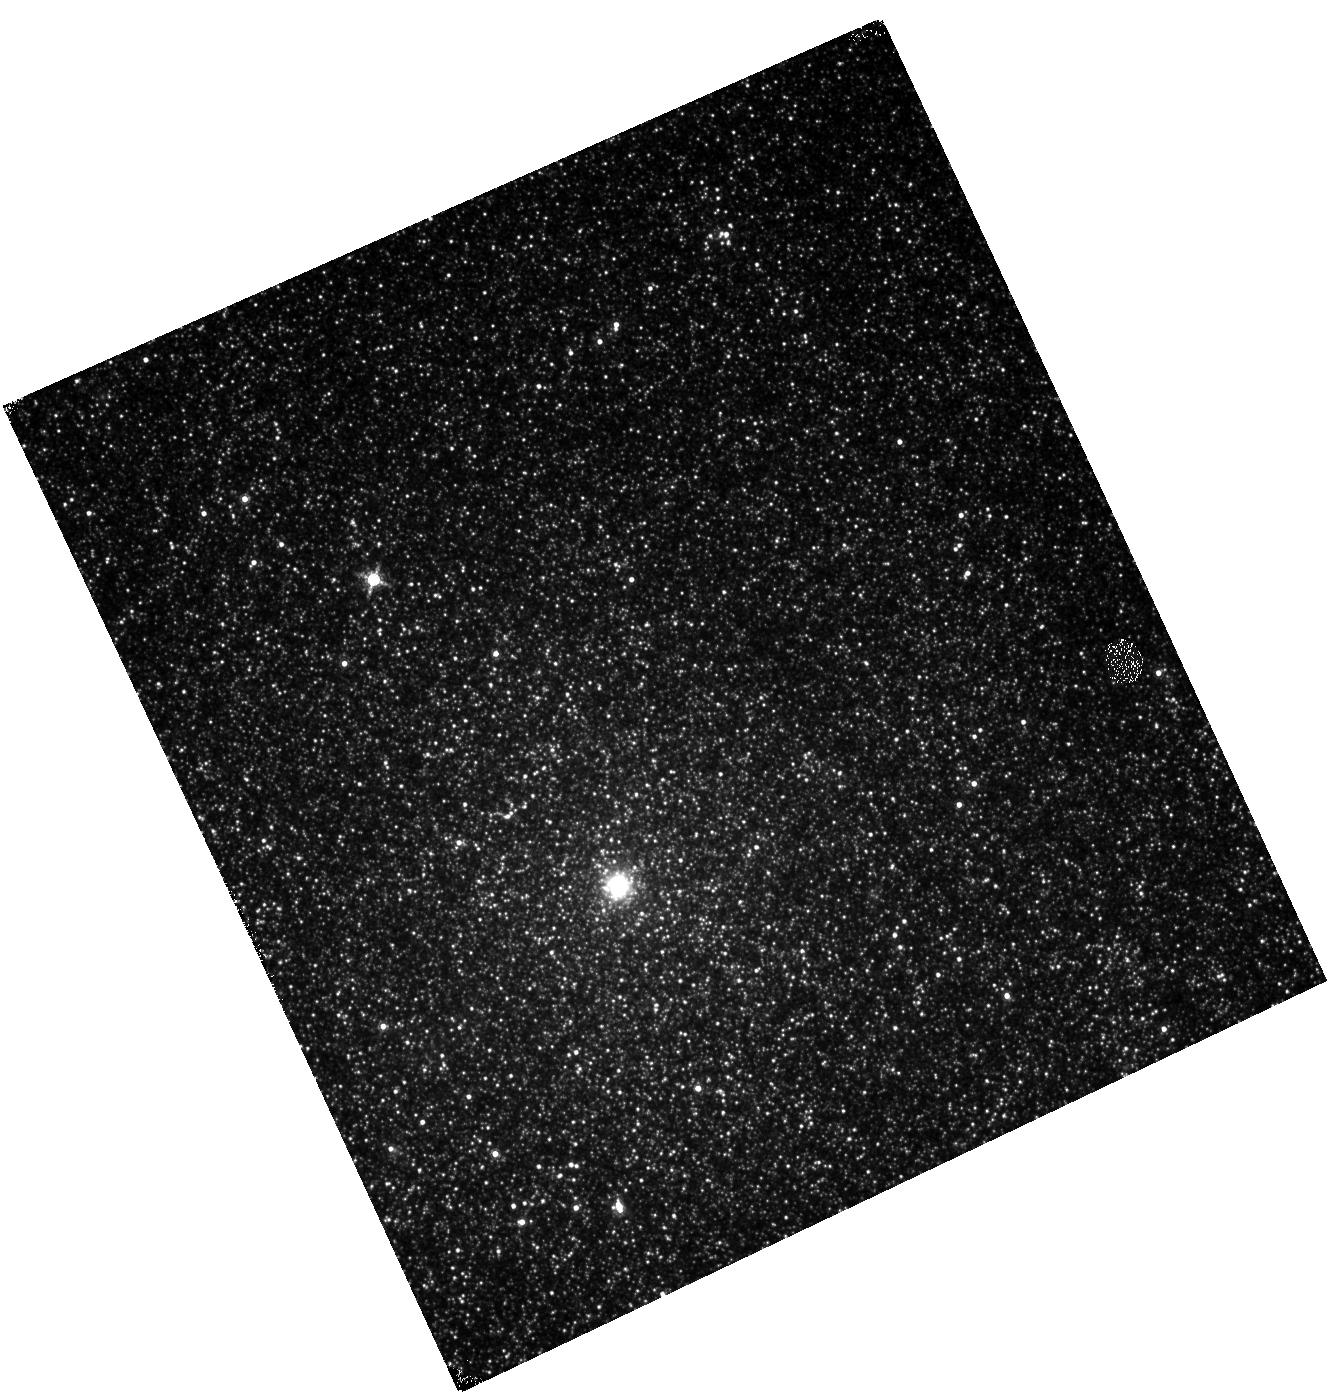
Target: M33-04
Instrument: WFC3/IR
Filter: F153M
Exposure: 14 min
Observation ID: hst_15932_30_wfc3_ir_f153m_ie0x30

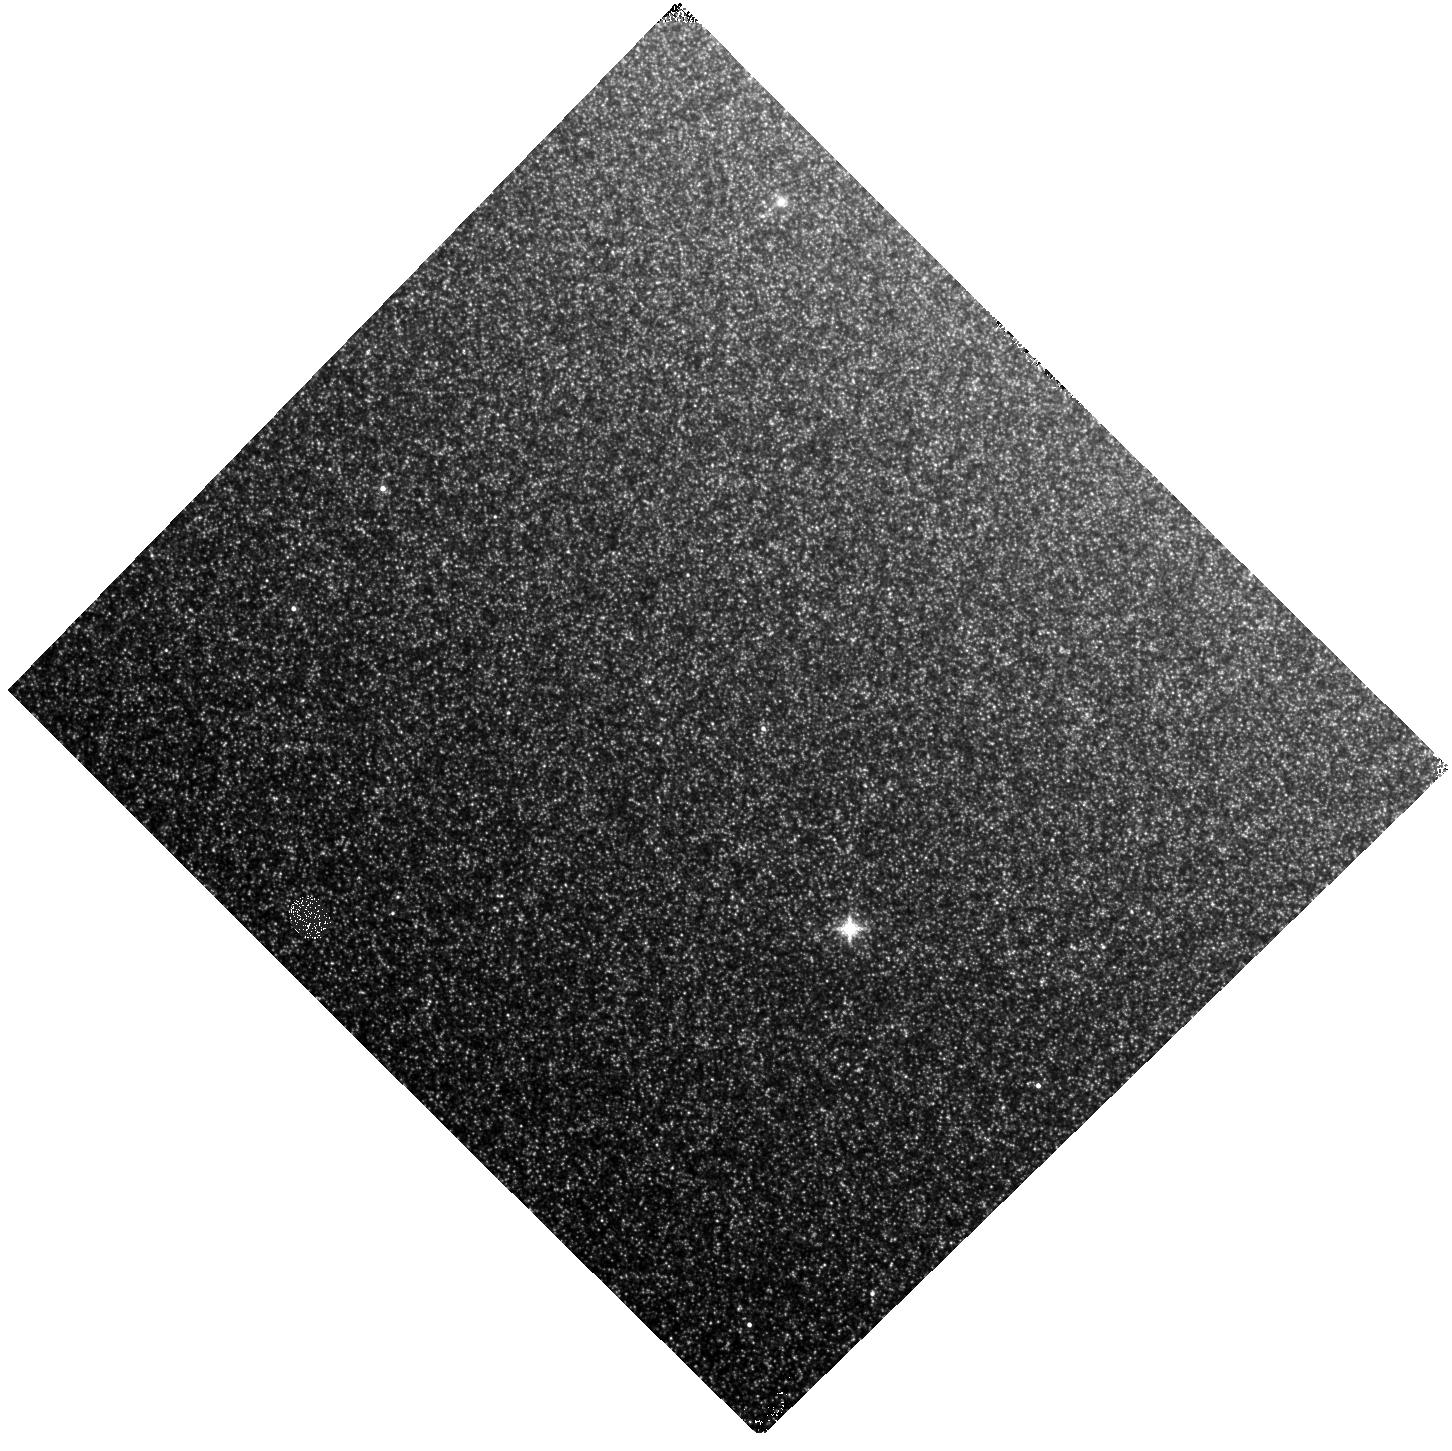
Target: M31-39
Instrument: WFC3/IR
Filter: F139M
Exposure: 14 min
Observation ID: hst_15932_72_wfc3_ir_f139m_ie0x72

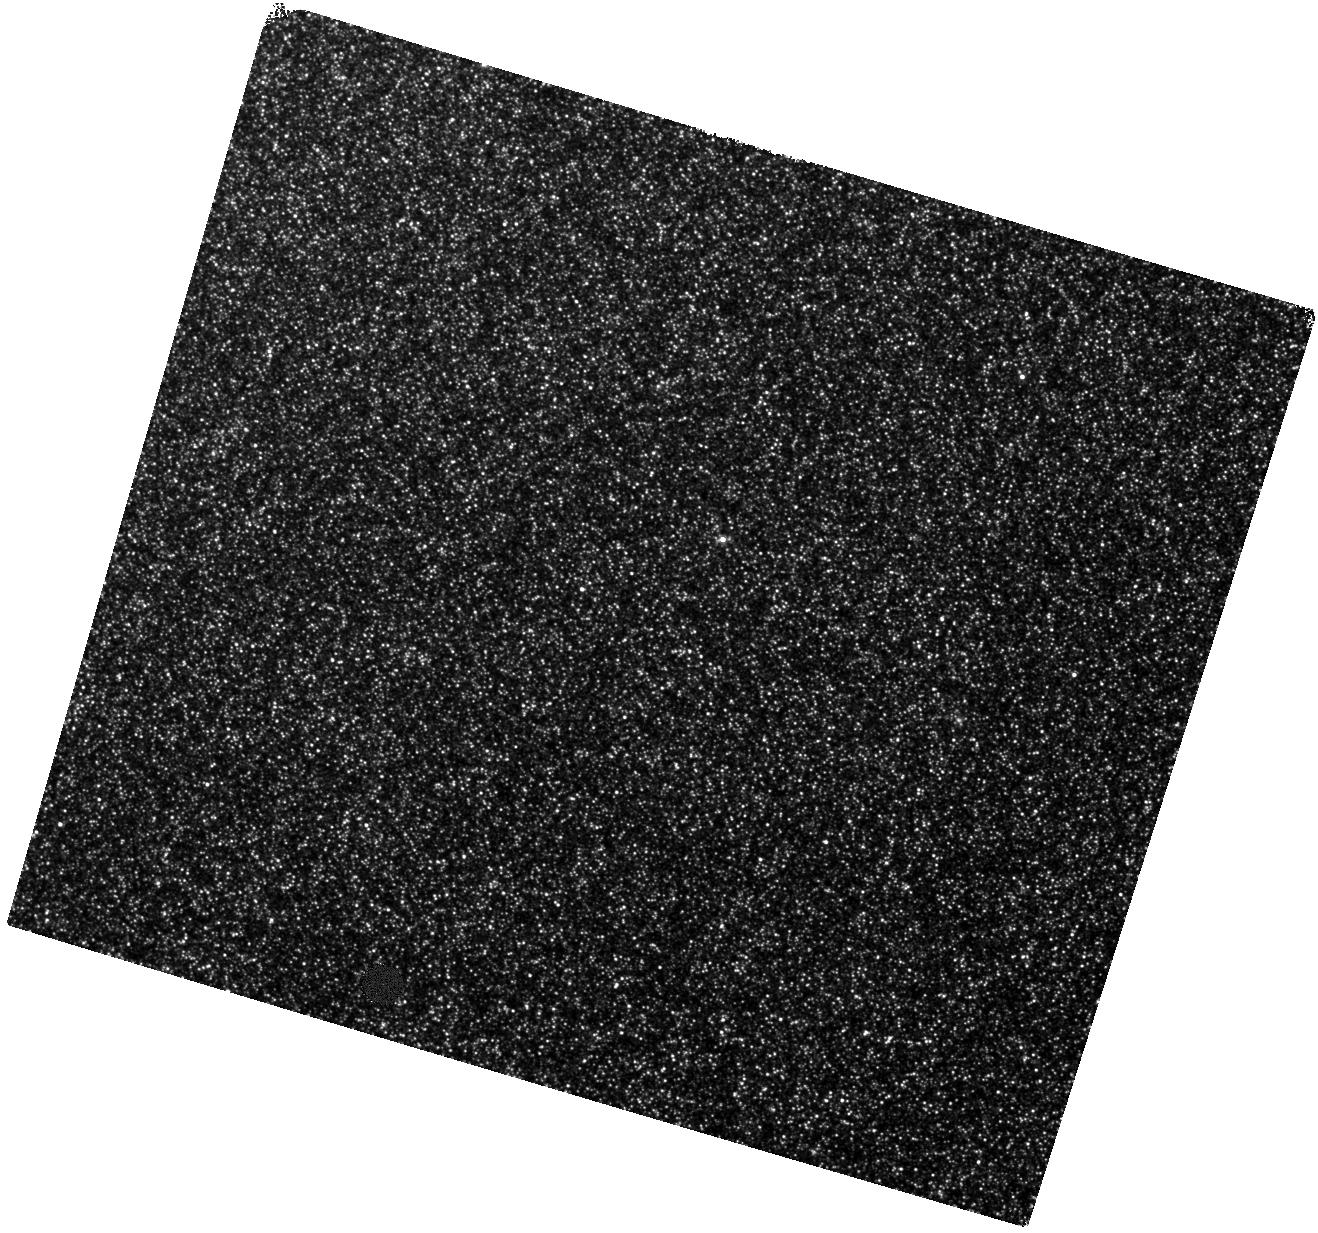
Target: M31-45
Instrument: WFC3/IR
Filter: F127M
Exposure: 14 min
Observation ID: hst_15932_25_wfc3_ir_f127m_ie0x25

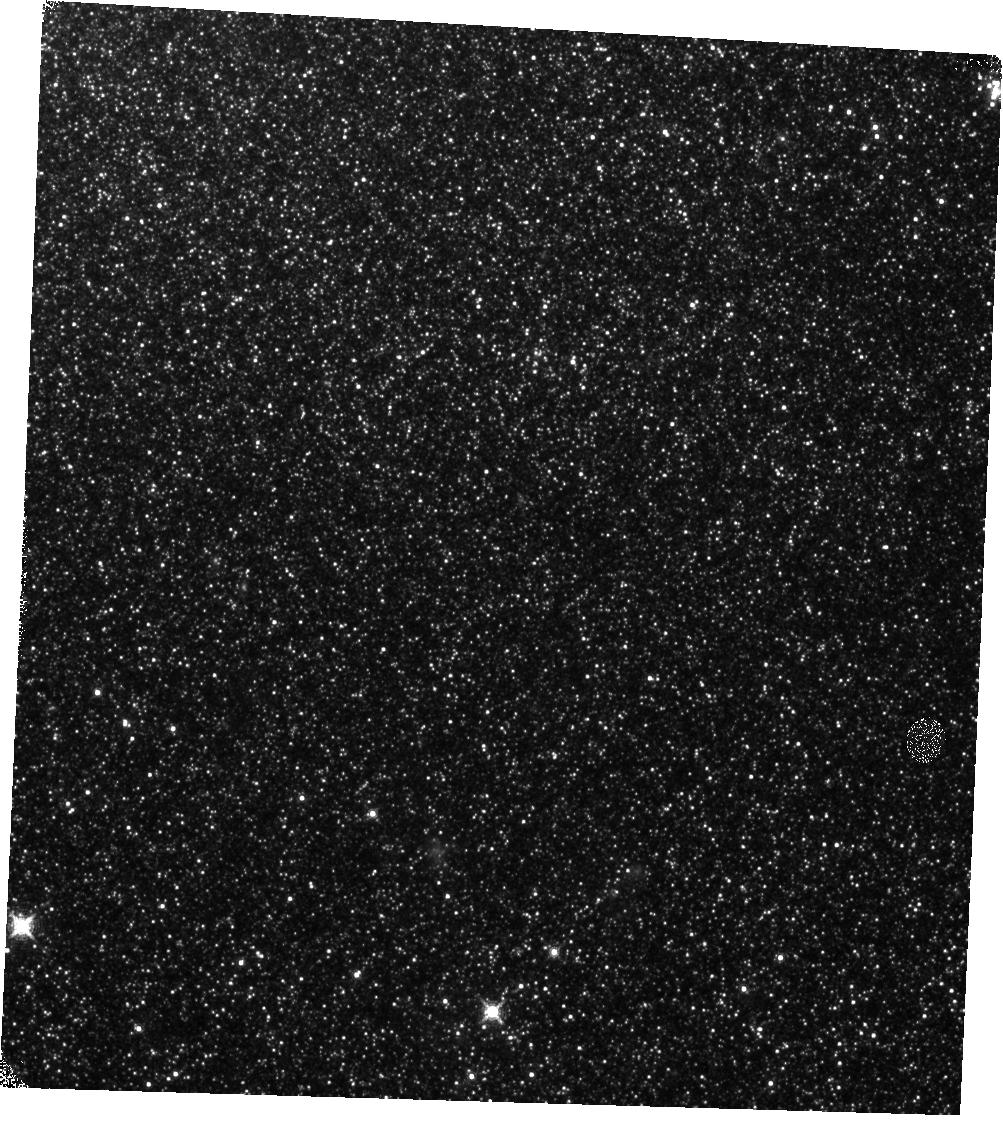
Target: M33-03
Instrument: WFC3/IR
Filter: F139M
Exposure: 13 min
Observation ID: hst_15932_29_wfc3_ir_f139m_ie0x29

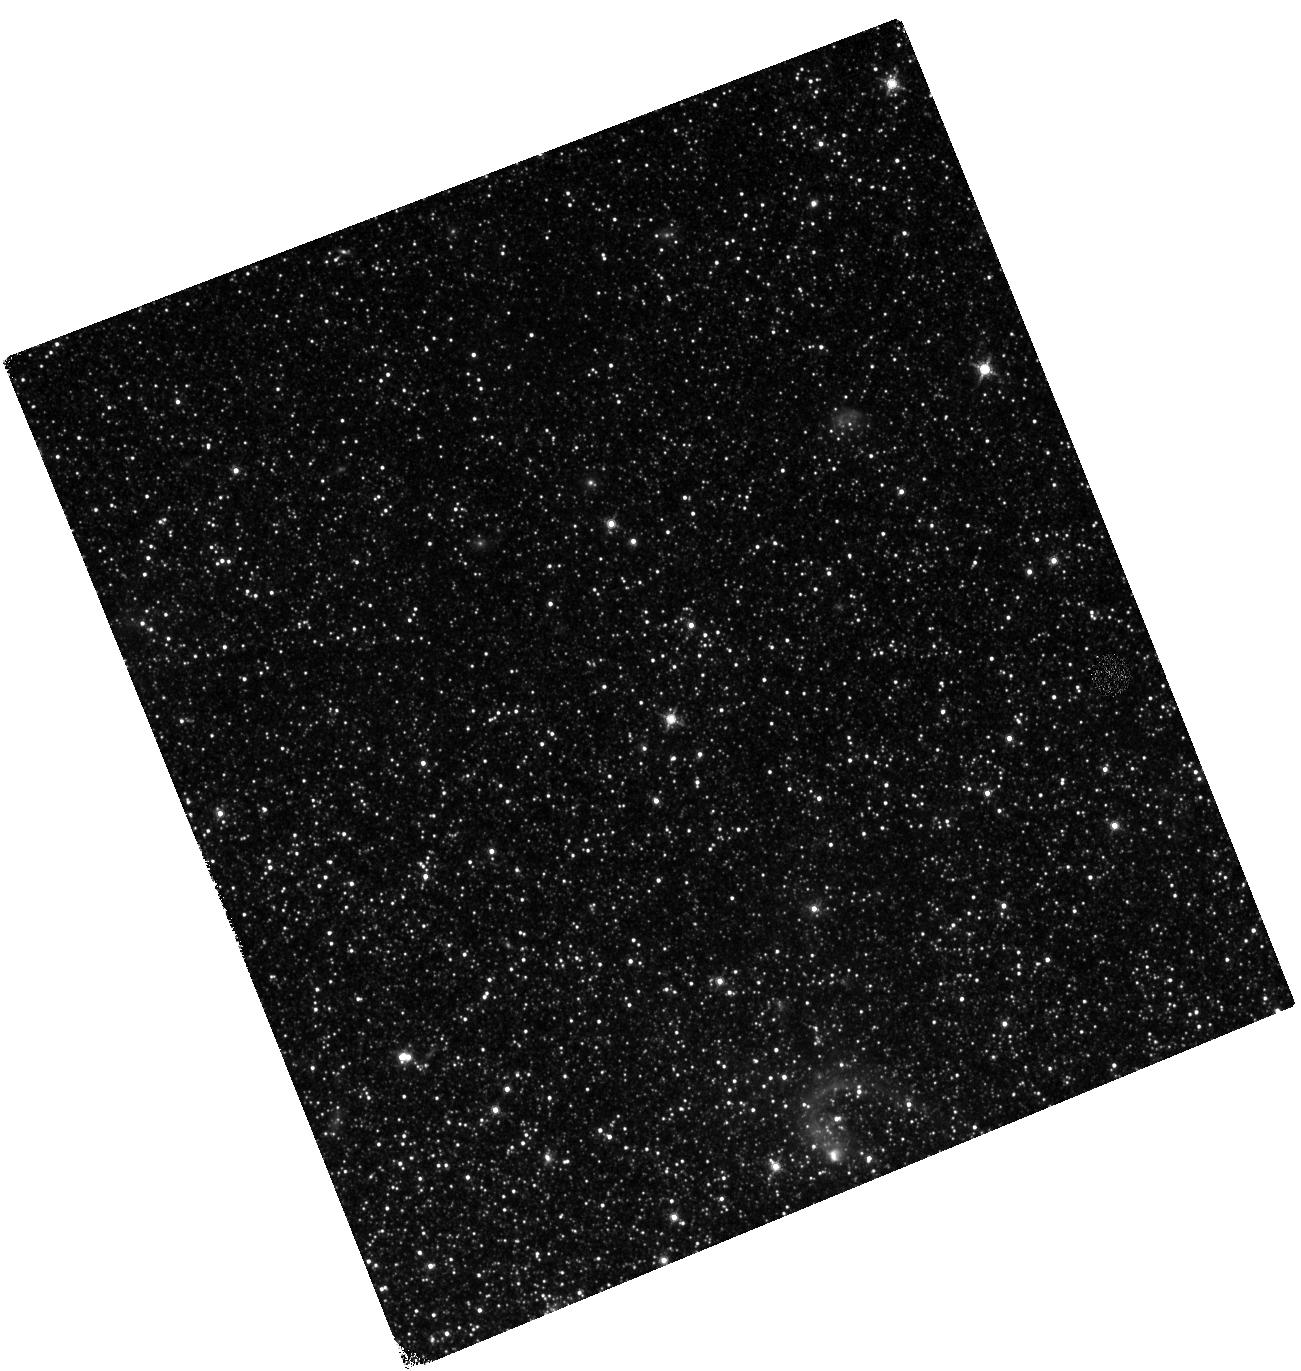
Target: M33-07
Instrument: WFC3/IR
Filter: F127M
Exposure: 14 min
Observation ID: hst_15932_33_wfc3_ir_f127m_ie0x33

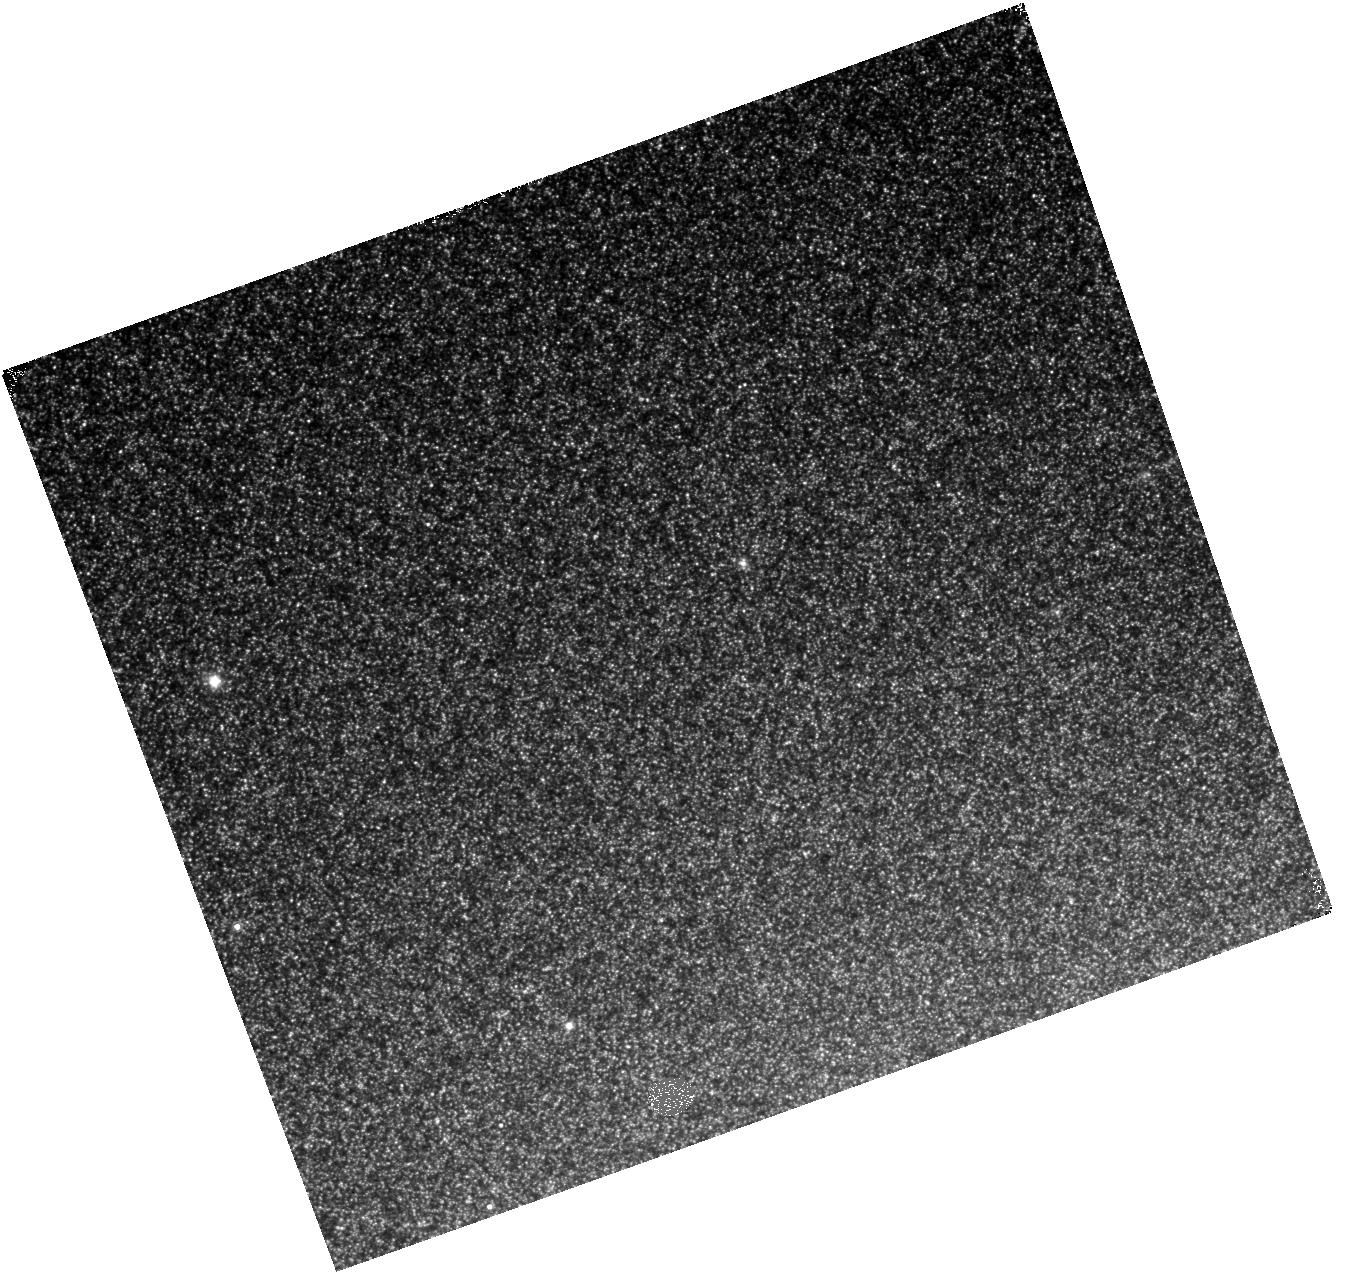
Target: M31-35
Instrument: WFC3/IR
Filter: F153M
Exposure: 14 min
Observation ID: hst_15932_15_wfc3_ir_f153m_ie0x15

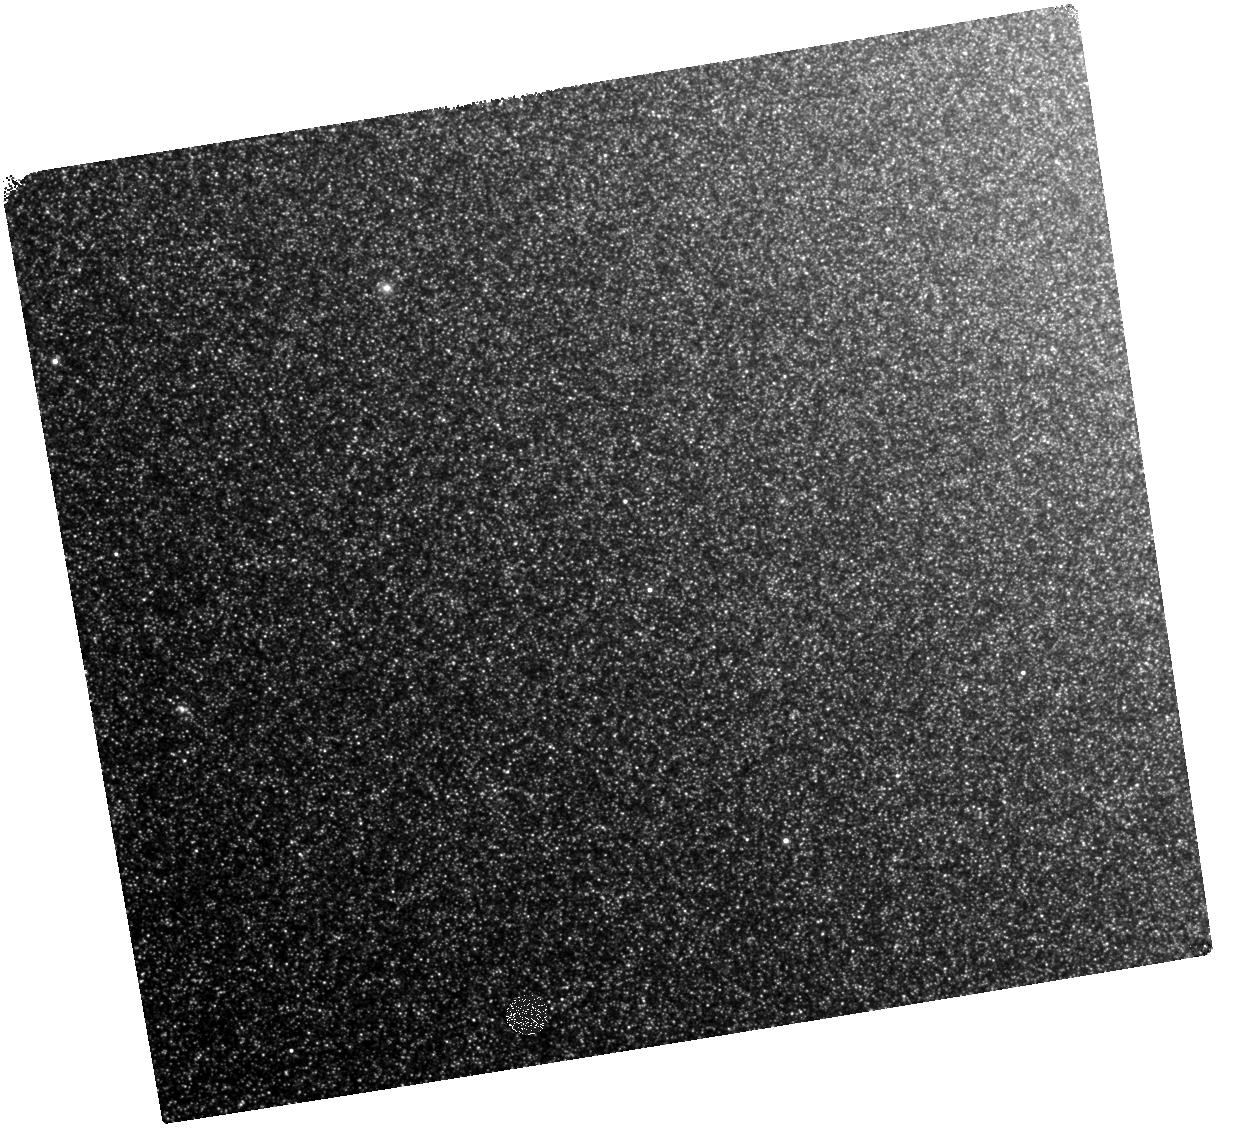
Target: M31-38
Instrument: WFC3/IR
Filter: F127M
Exposure: 14 min
Observation ID: hst_15932_18_wfc3_ir_f127m_ie0x18

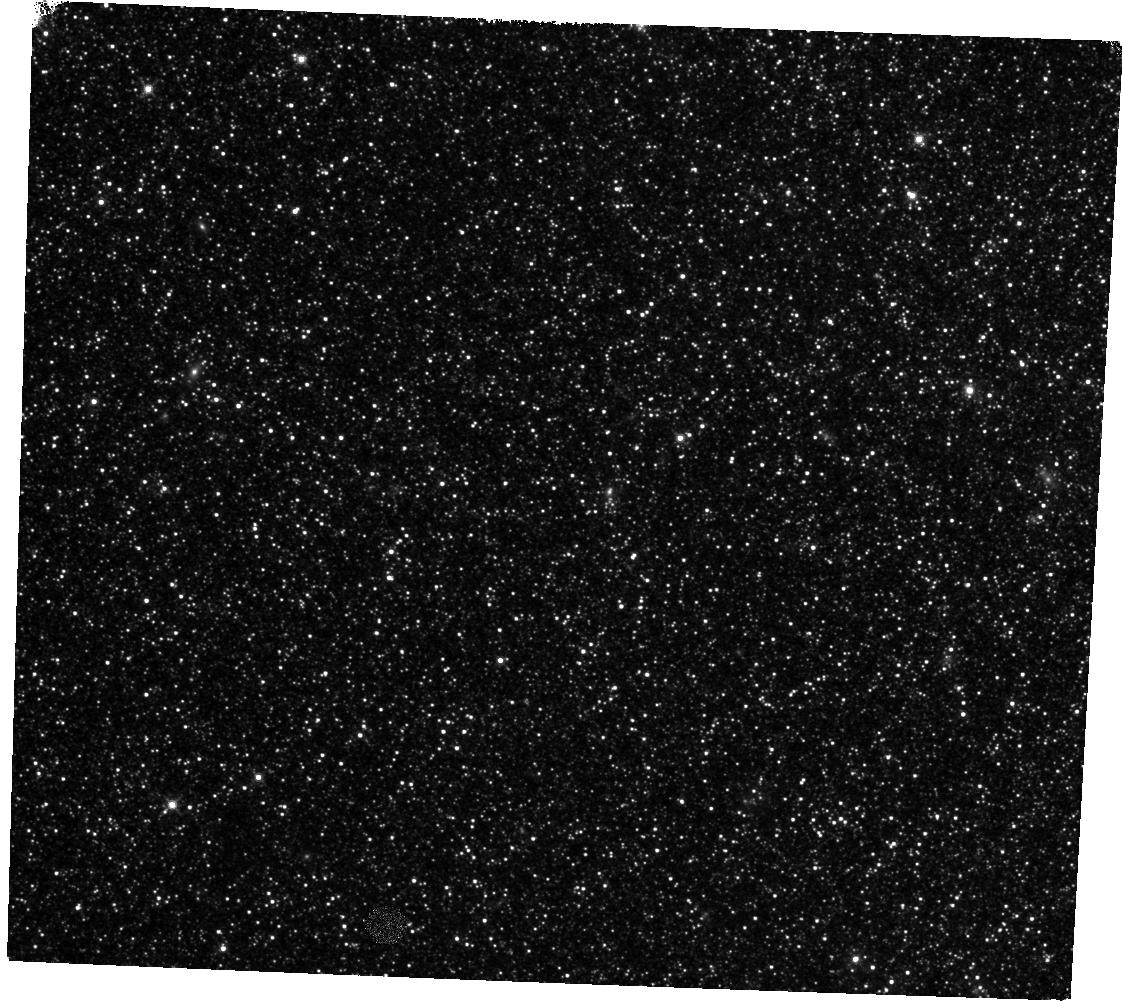
Target: M33-06
Instrument: WFC3/IR
Filter: F127M
Exposure: 14 min
Observation ID: hst_15932_32_wfc3_ir_f127m_ie0x32

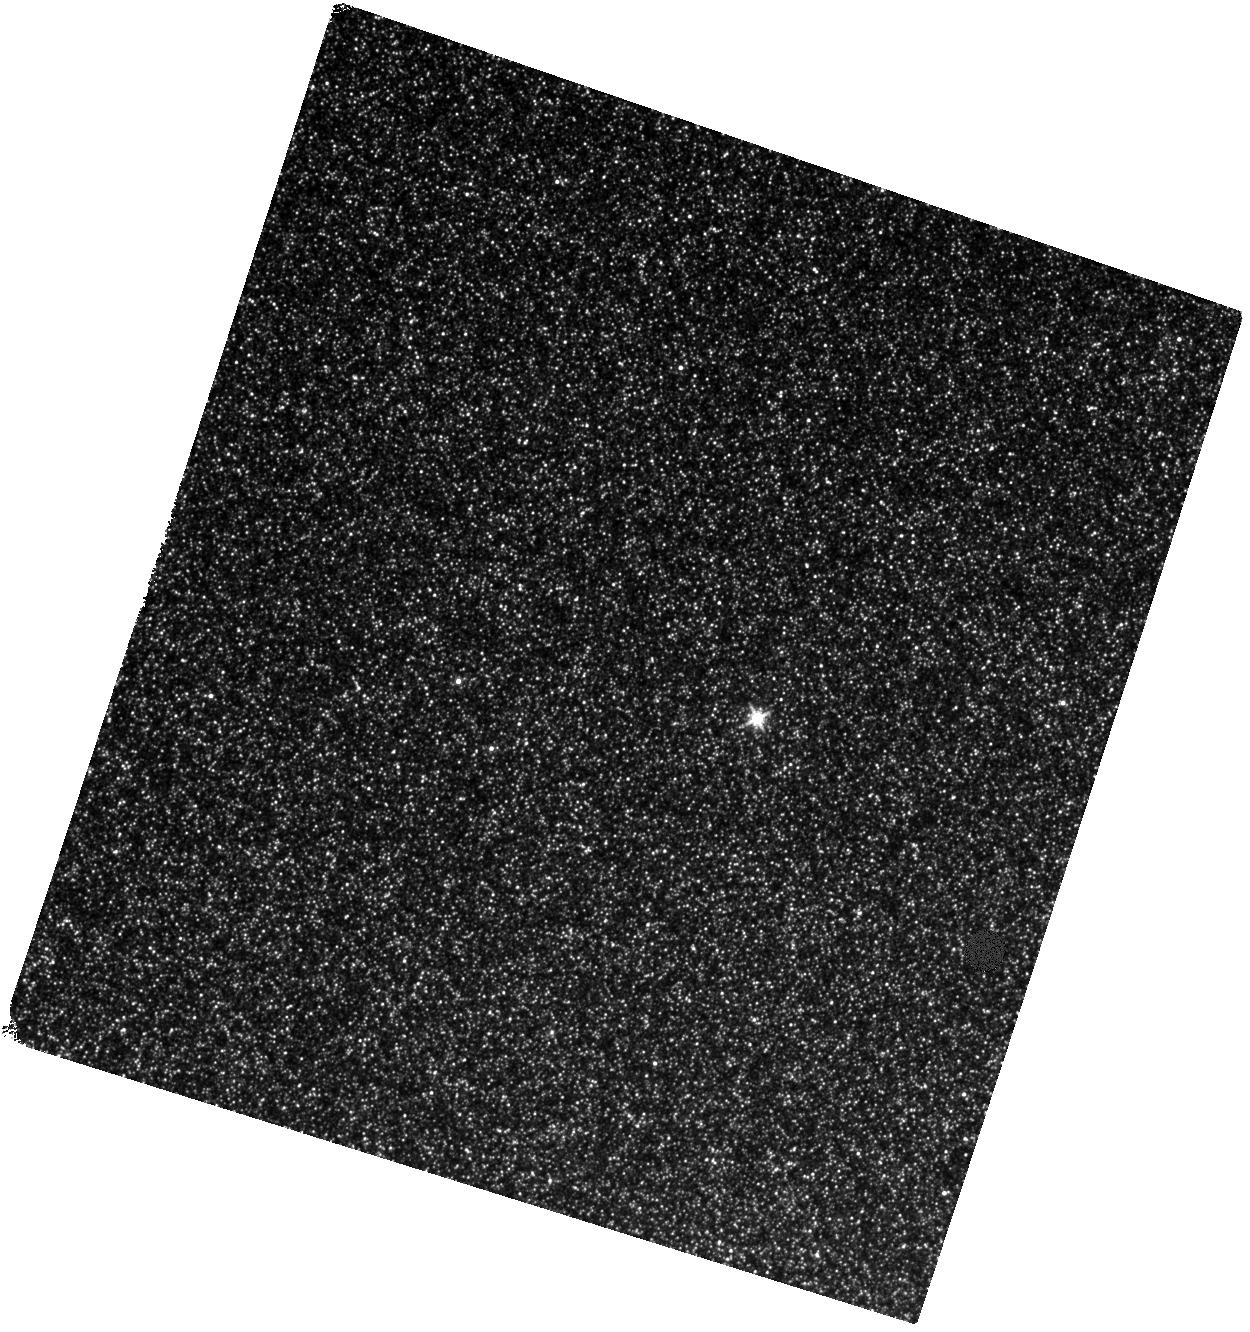
Target: M31-32
Instrument: WFC3/IR
Filter: F127M
Exposure: 14 min
Observation ID: hst_15932_12_wfc3_ir_f127m_ie0x12

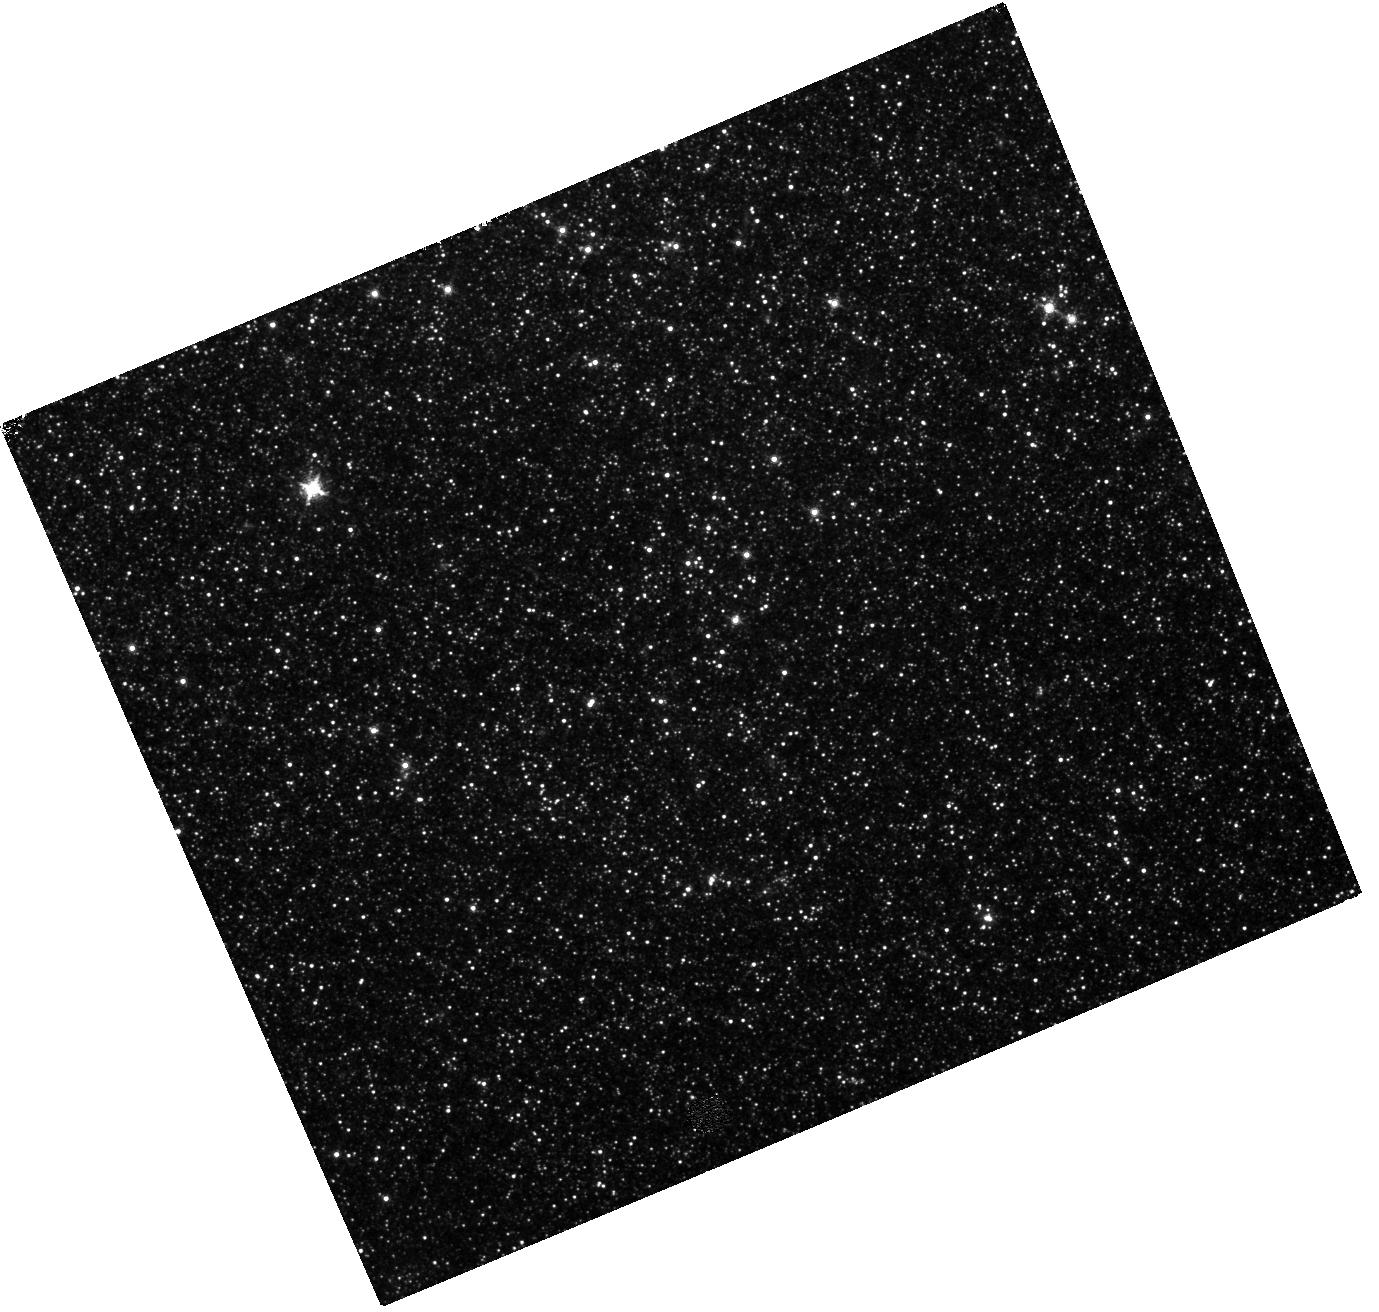
Target: M33-02
Instrument: WFC3/IR
Filter: F127M
Exposure: 14 min
Observation ID: hst_15932_28_wfc3_ir_f127m_ie0x28

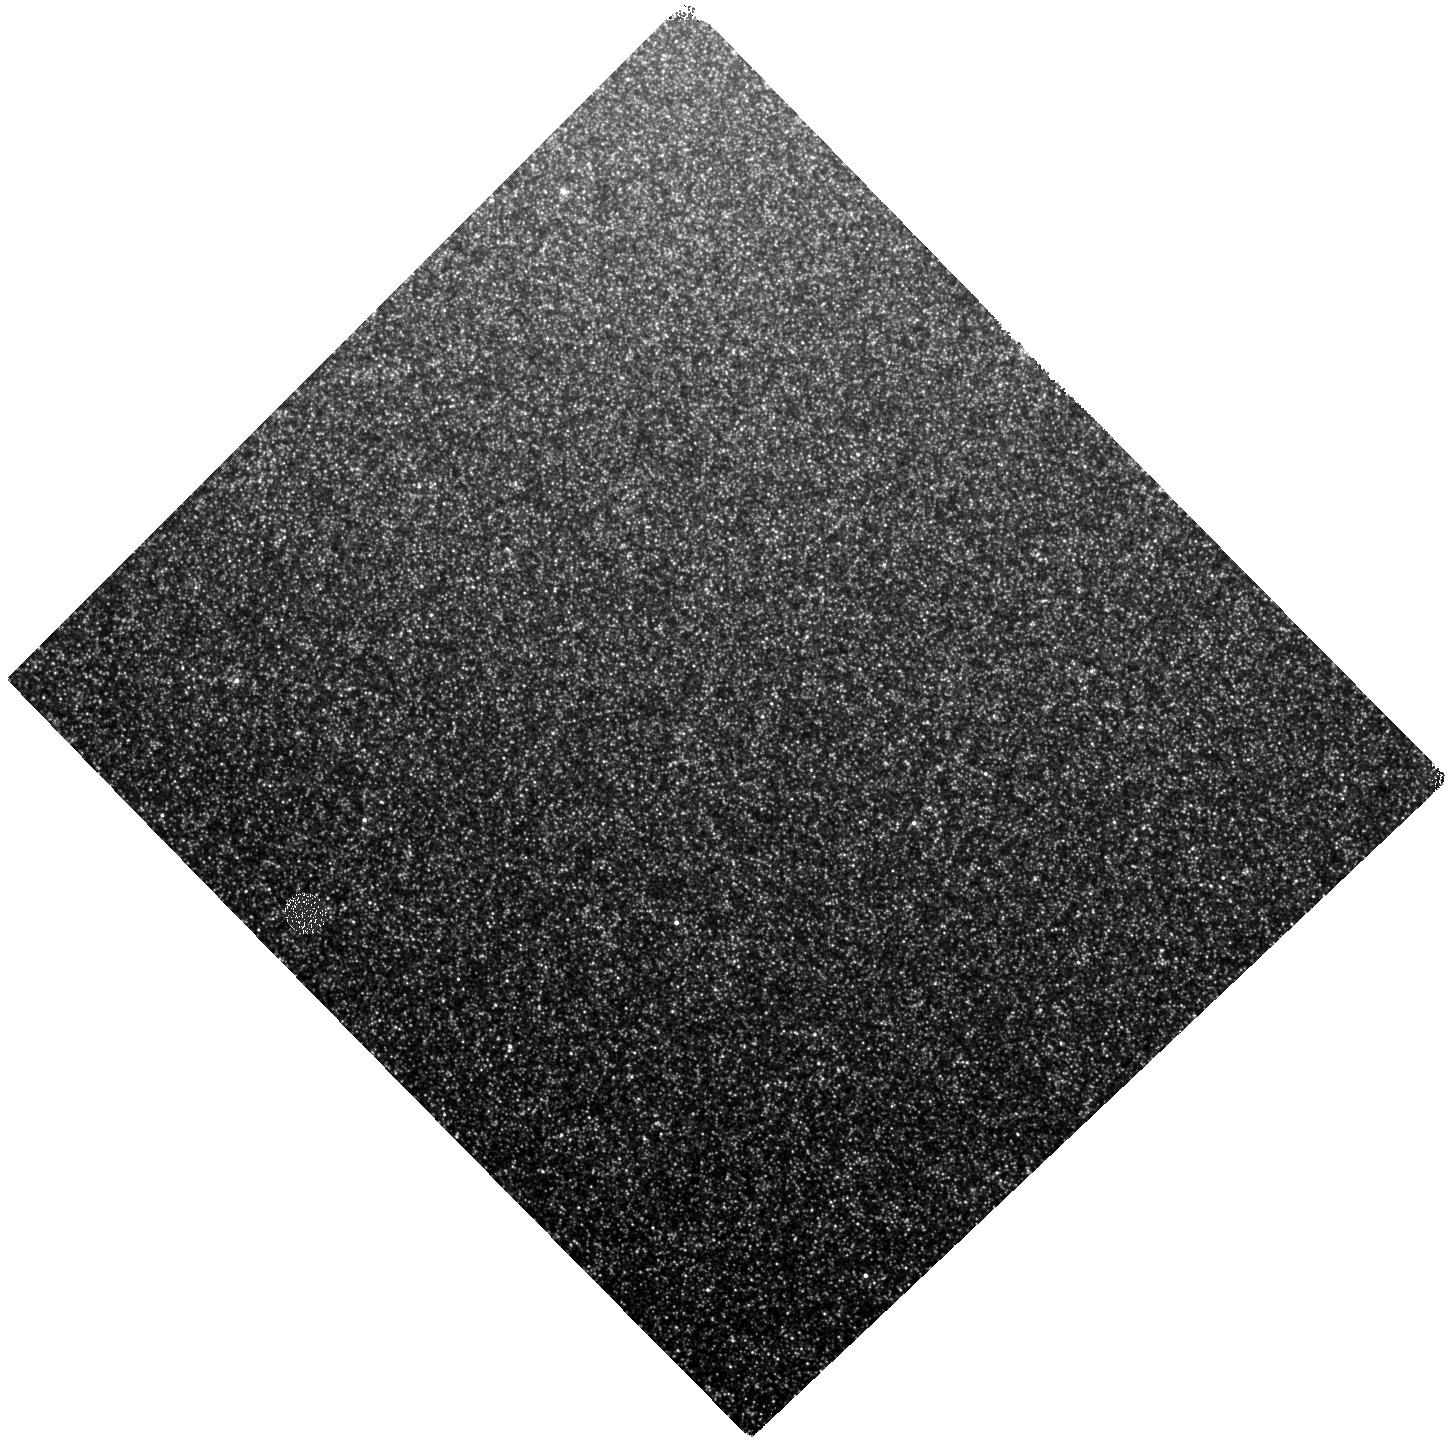
Target: M31-40
Instrument: WFC3/IR
Filter: F127M
Exposure: 14 min
Observation ID: hst_15932_73_wfc3_ir_f127m_ie0x73

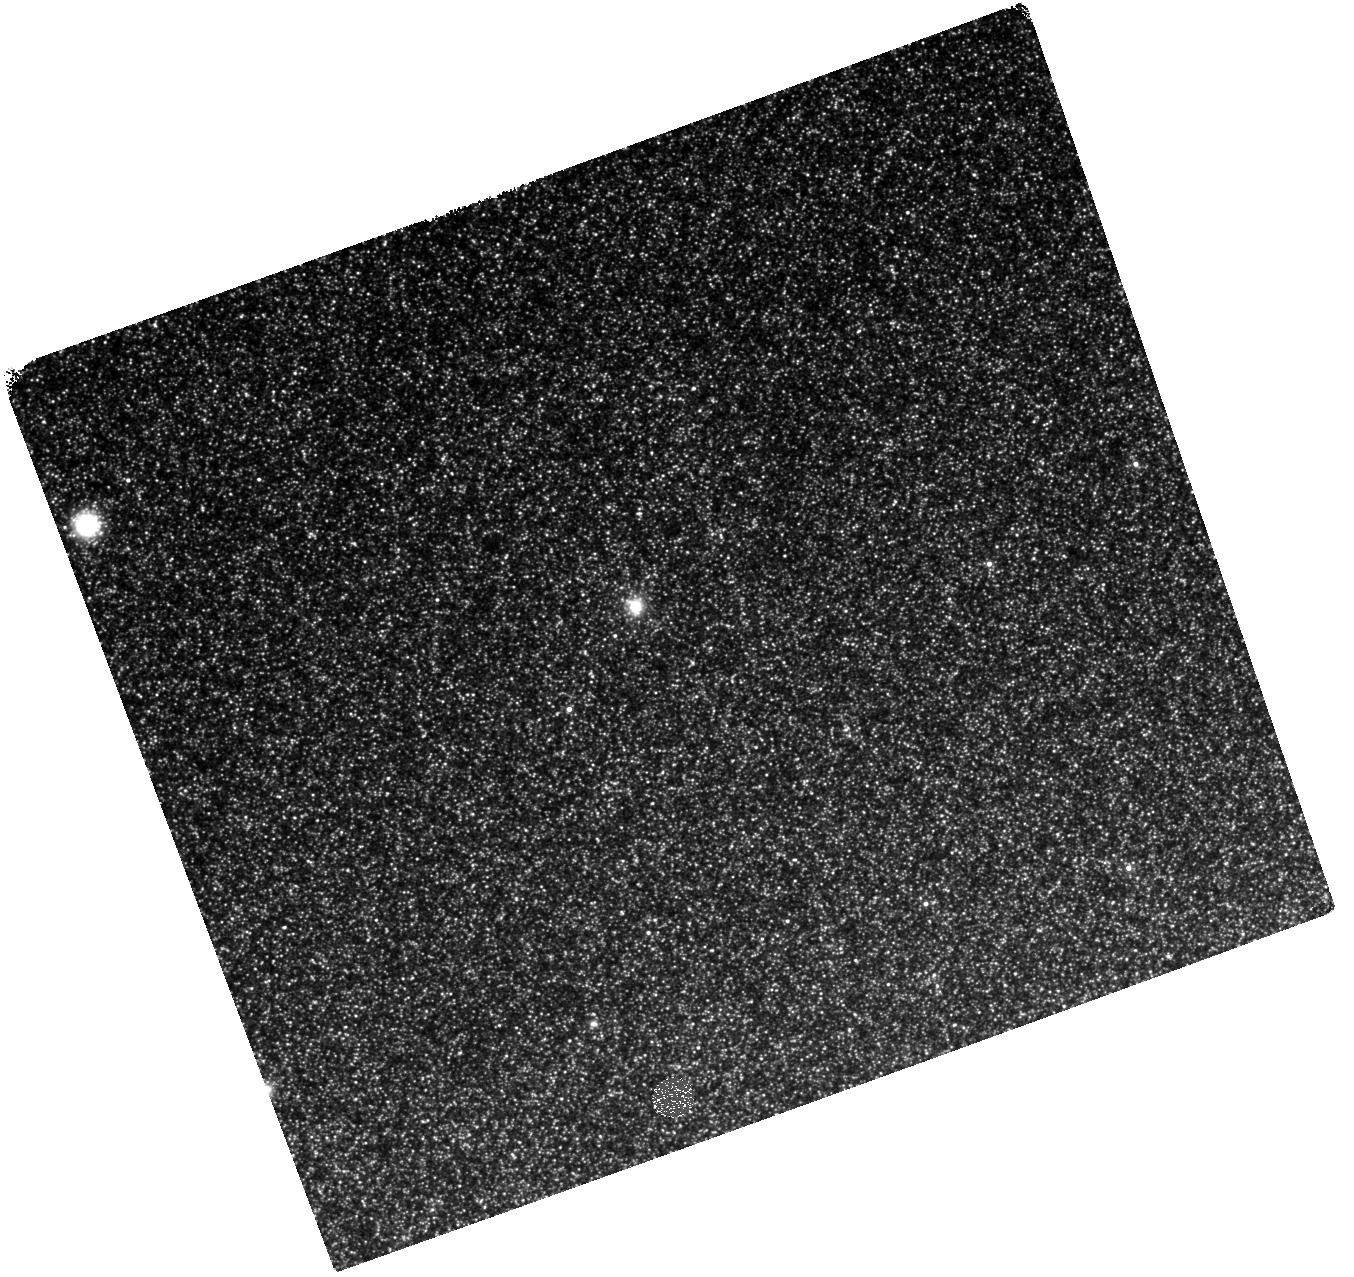
Target: M31-33
Instrument: WFC3/IR
Filter: F127M
Exposure: 14 min
Observation ID: hst_15932_13_wfc3_ir_f127m_ie0x13

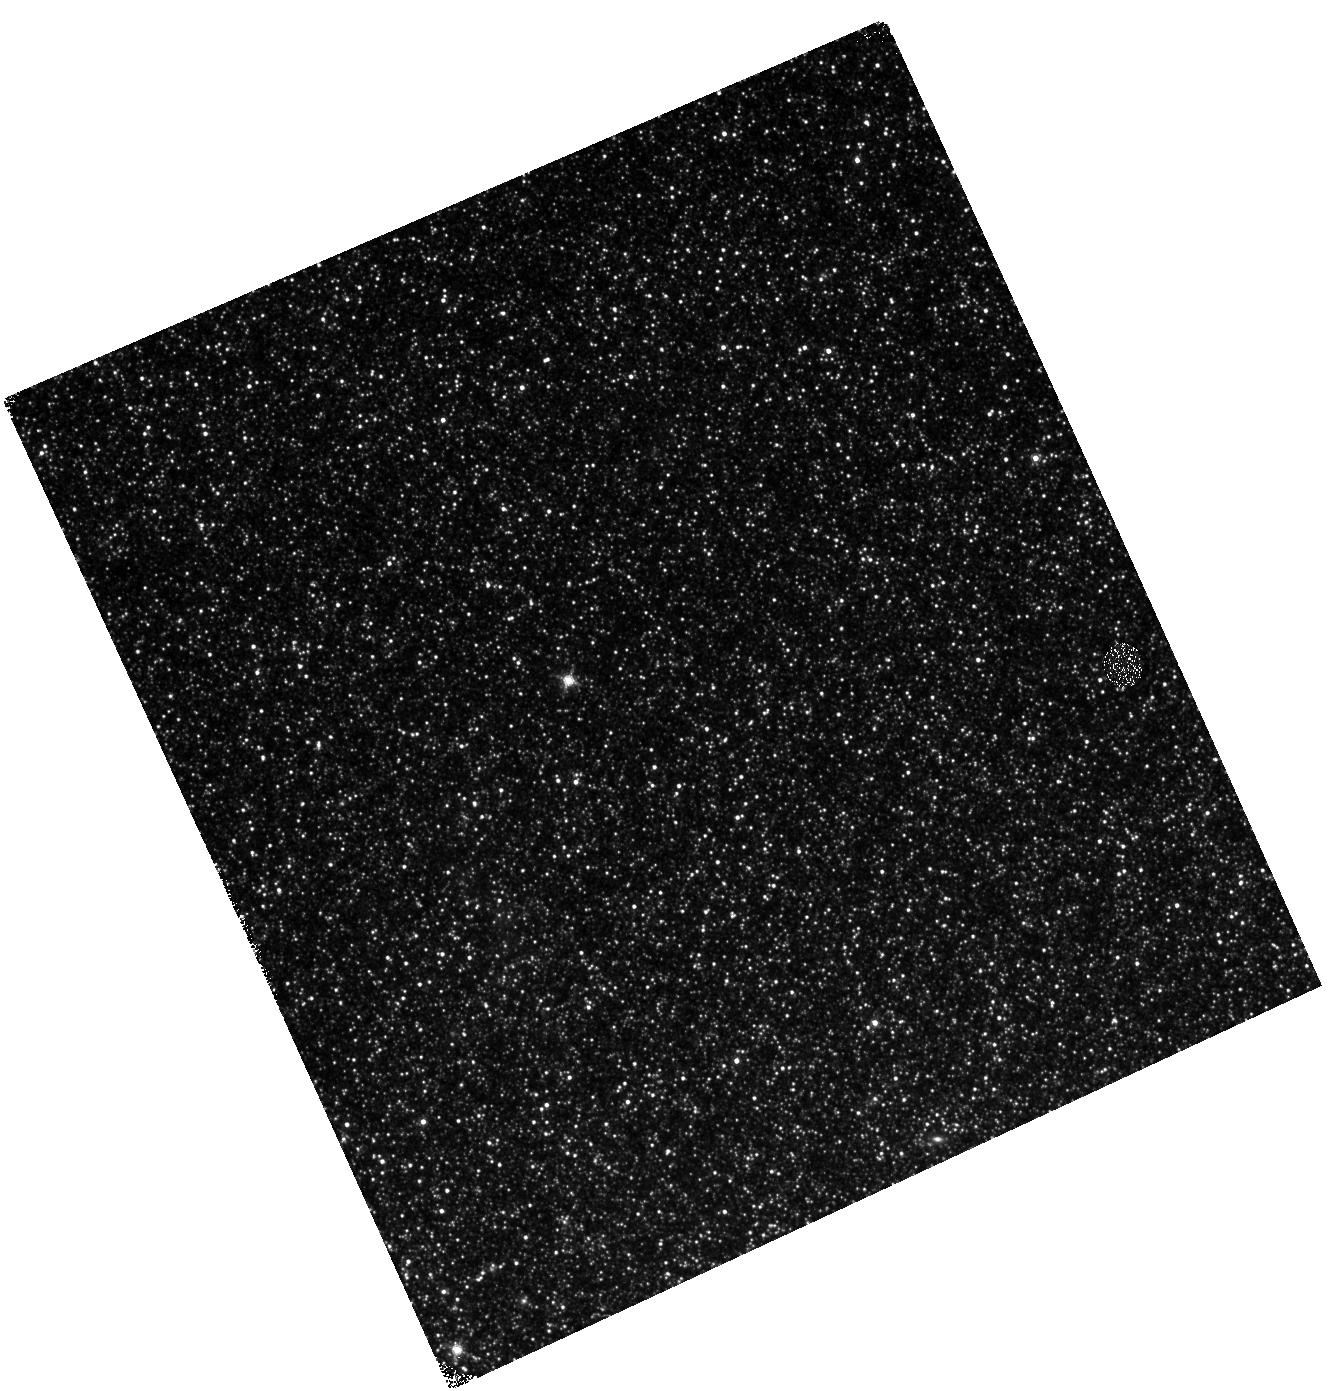
Target: M33-05
Instrument: WFC3/IR
Filter: F139M
Exposure: 13 min
Observation ID: hst_15932_31_wfc3_ir_f139m_ie0x31

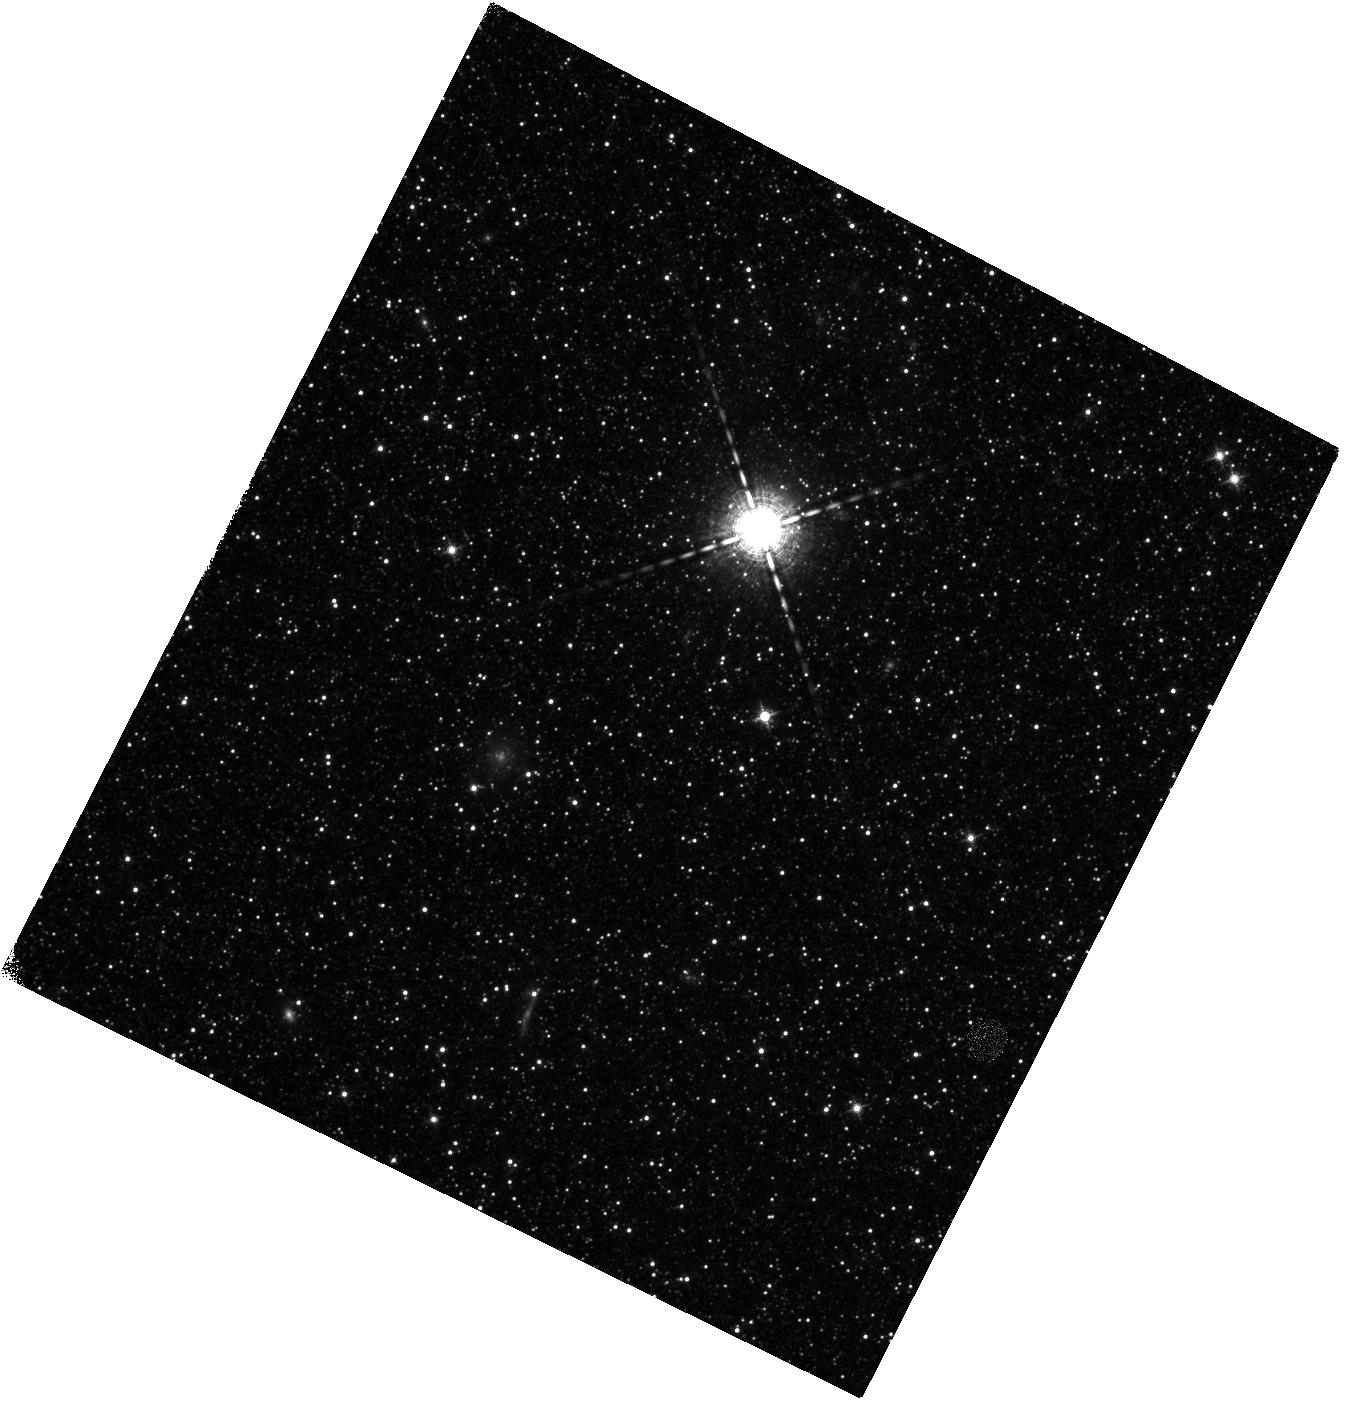
Target: M31-29
Instrument: WFC3/IR
Filter: F127M
Exposure: 14 min
Observation ID: hst_15932_09_wfc3_ir_f127m_ie0x09

Uncovering the Cause of the Shift in Carbon Star Behaviour at High Metallicity (PI: Boyer, Martha L.)

Theoretical models of Asymptotic Giant Branch (AGB) evolution rely on calibrating observations of the ratio of carbon-rich (C) to oxygen-rich (M) stars and the C star luminosity function (CSLF). Sensitivity and resolution limits previously restricted C/M and CSLF measurements to nearby metal-poor galaxies that are not applicable to metal-rich AGB stars that dominate the near-IR light of massive galaxies. Fortunately, recent studies show that the WFC3/IR medium-band filters can be used to isolate C and M stars out to >5 Mpc. A Cycle 23 program used this technique in M31 to provide the first constraints to metal-rich AGB star models. Those results show an unexpected sharp drop in C/M in M31 that is presumably caused by the high metallicity. To constrain the physical properties that cause this dramatic change in behavior, we propose to image fields in M31 and M33 to target C stars in the metallicity gap between the LMC and M31, where this shift in the C/M slope is expected to appear. Our measurement of C/M will leverage M31/M33's metallicity distributions to also determine the metallicity limit above which C stars cannot form. In addition, our precise measurement of the CSLF will calibrate the efficiency of the 3rd dredge up and the minimum core mass to form a C star, both of which depend strongly on metallicity. The interpretation of these observations is straightforward owing to the ability to leverage data products from the Panchromatic Andromeda/Triangulum Treasury (PHAT) programs. As a result, we can conclusively evaluate AGB evolution models in the metal-rich regime - critical for application of stellar models to the massive galaxies that dominate redshift surveys.